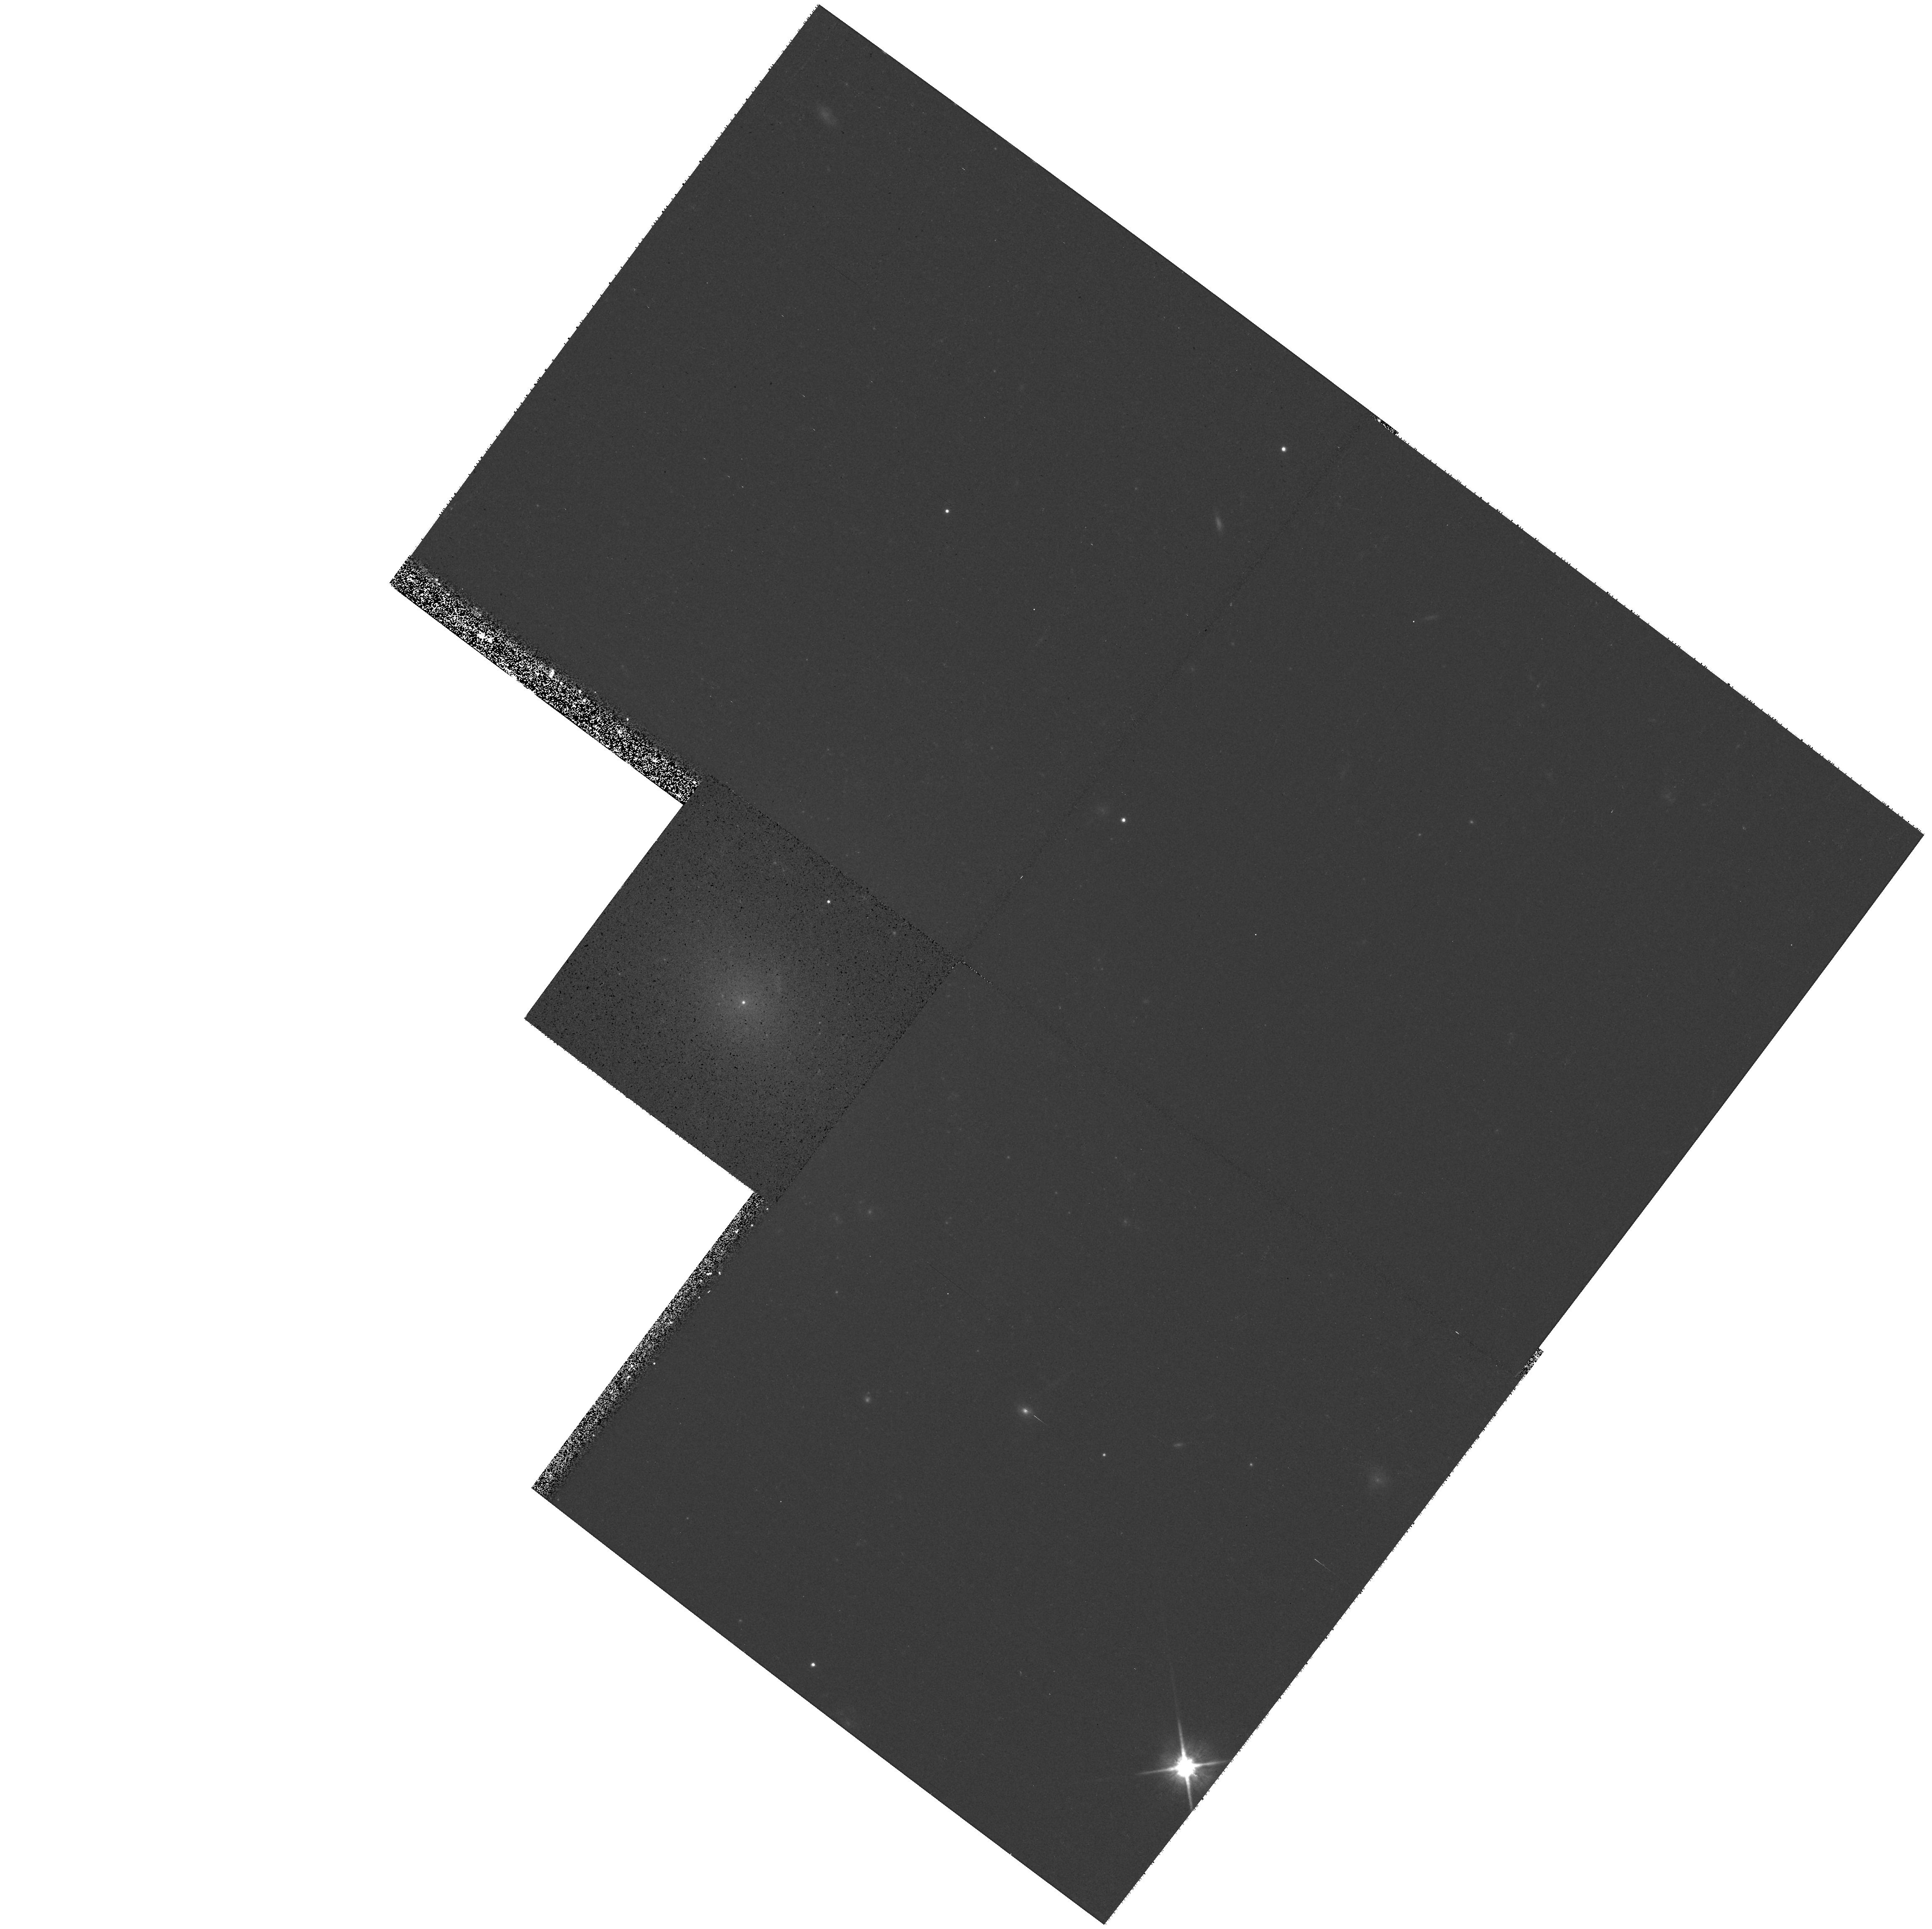
Target: UGC5015
Instrument: WFPC2/PC
Filter: F814W
Exposure: 11 min
Observation ID: hst_8599_38_wfpc2_pc_f814w_u65w38

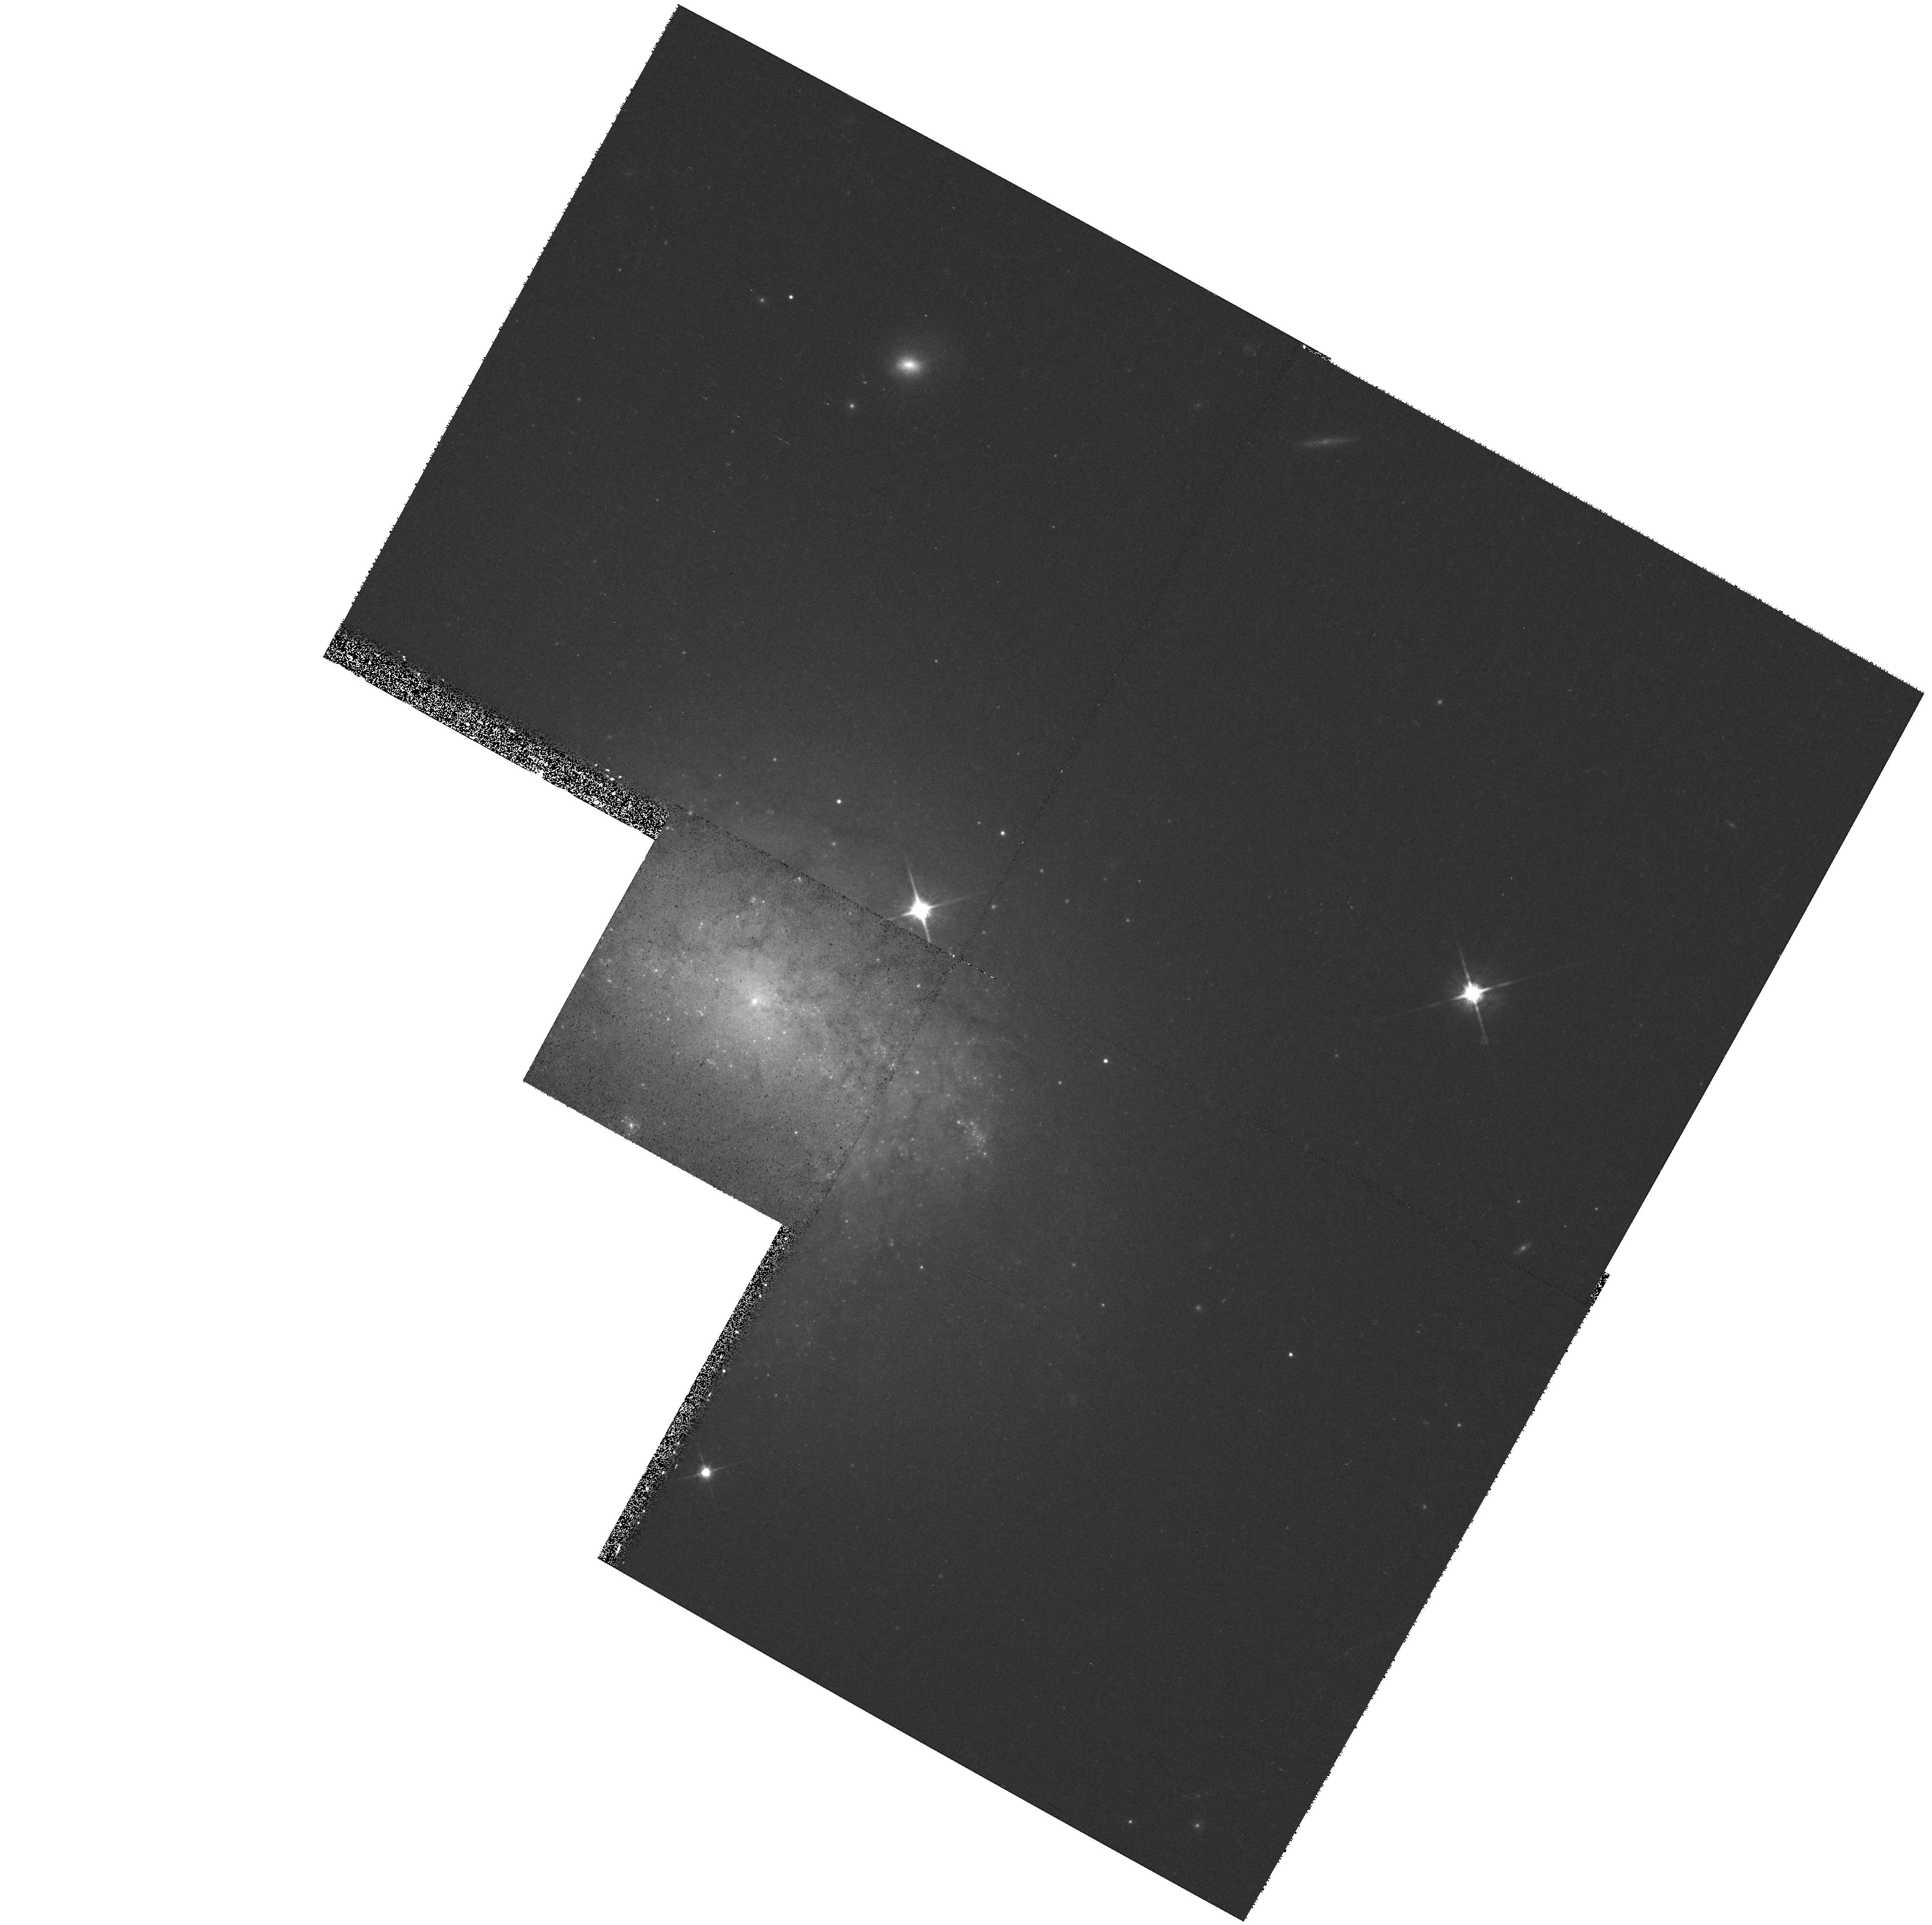
Target: NGC4540
Instrument: WFPC2/PC
Filter: F814W
Exposure: 11 min
Observation ID: hst_8599_68_wfpc2_pc_f814w_u65w68

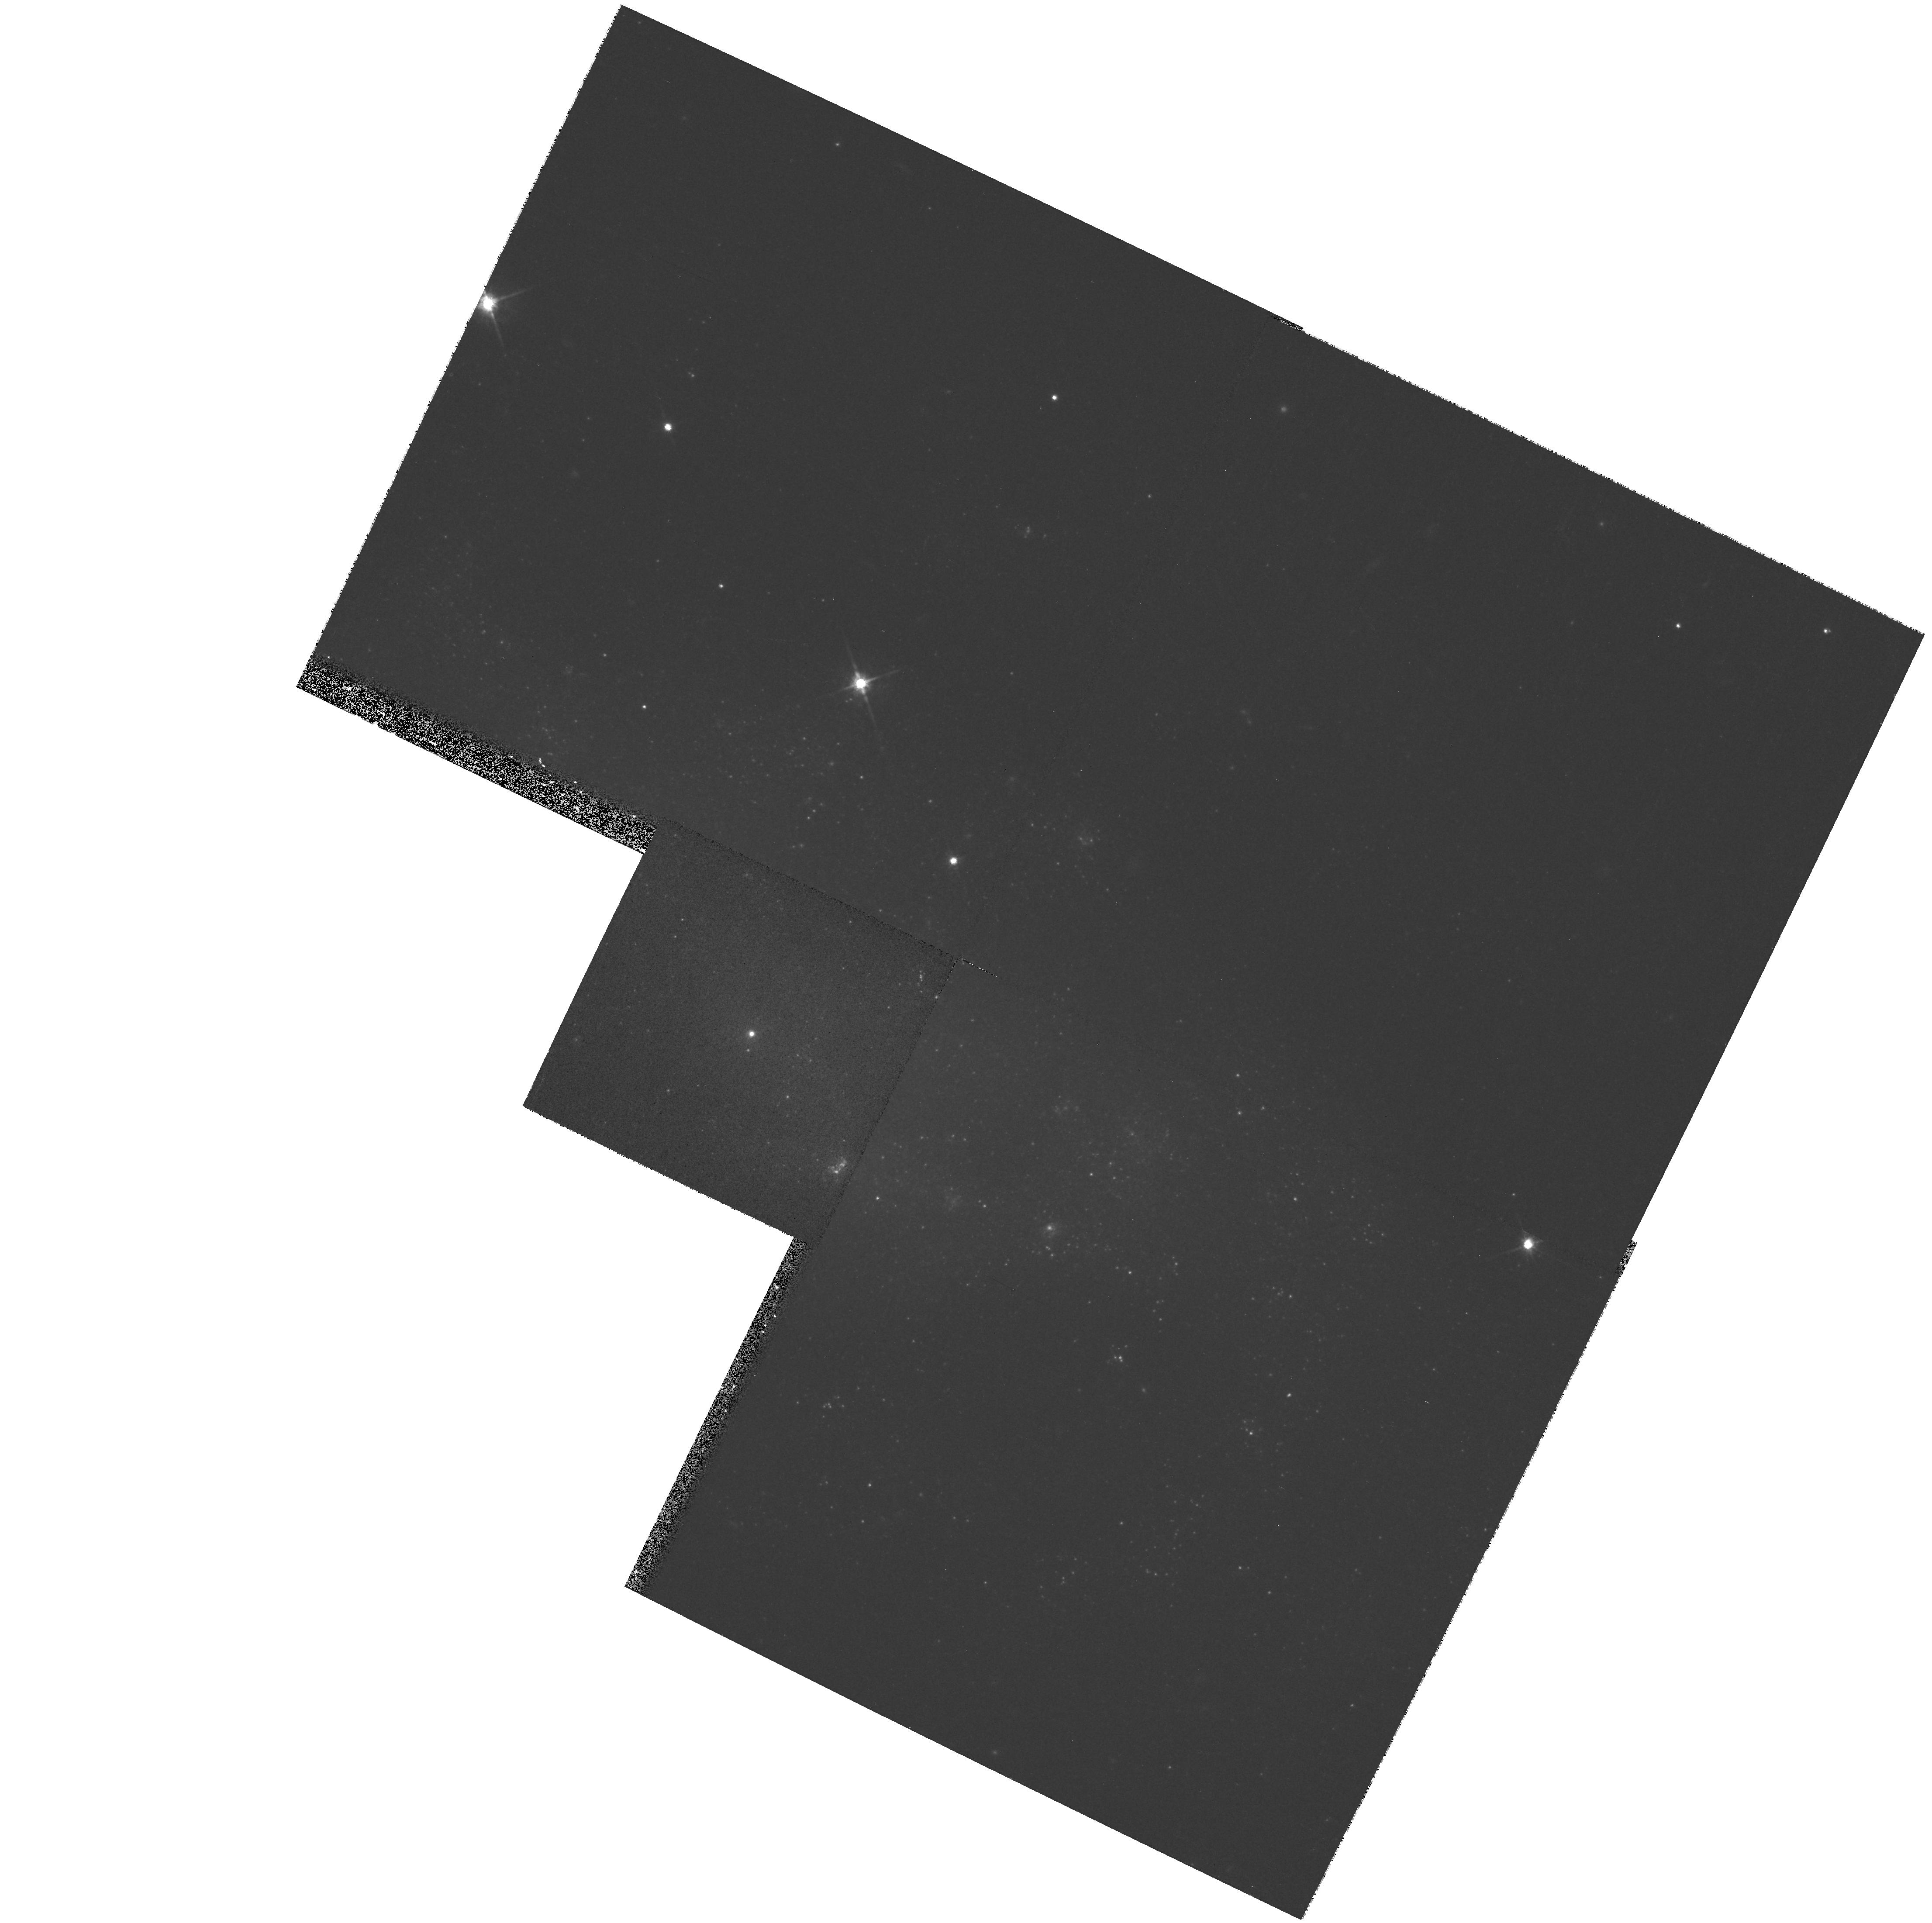
Target: NGC2552
Instrument: WFPC2/PC
Filter: F814W
Exposure: 11 min
Observation ID: hst_8599_32_wfpc2_pc_f814w_u65w32

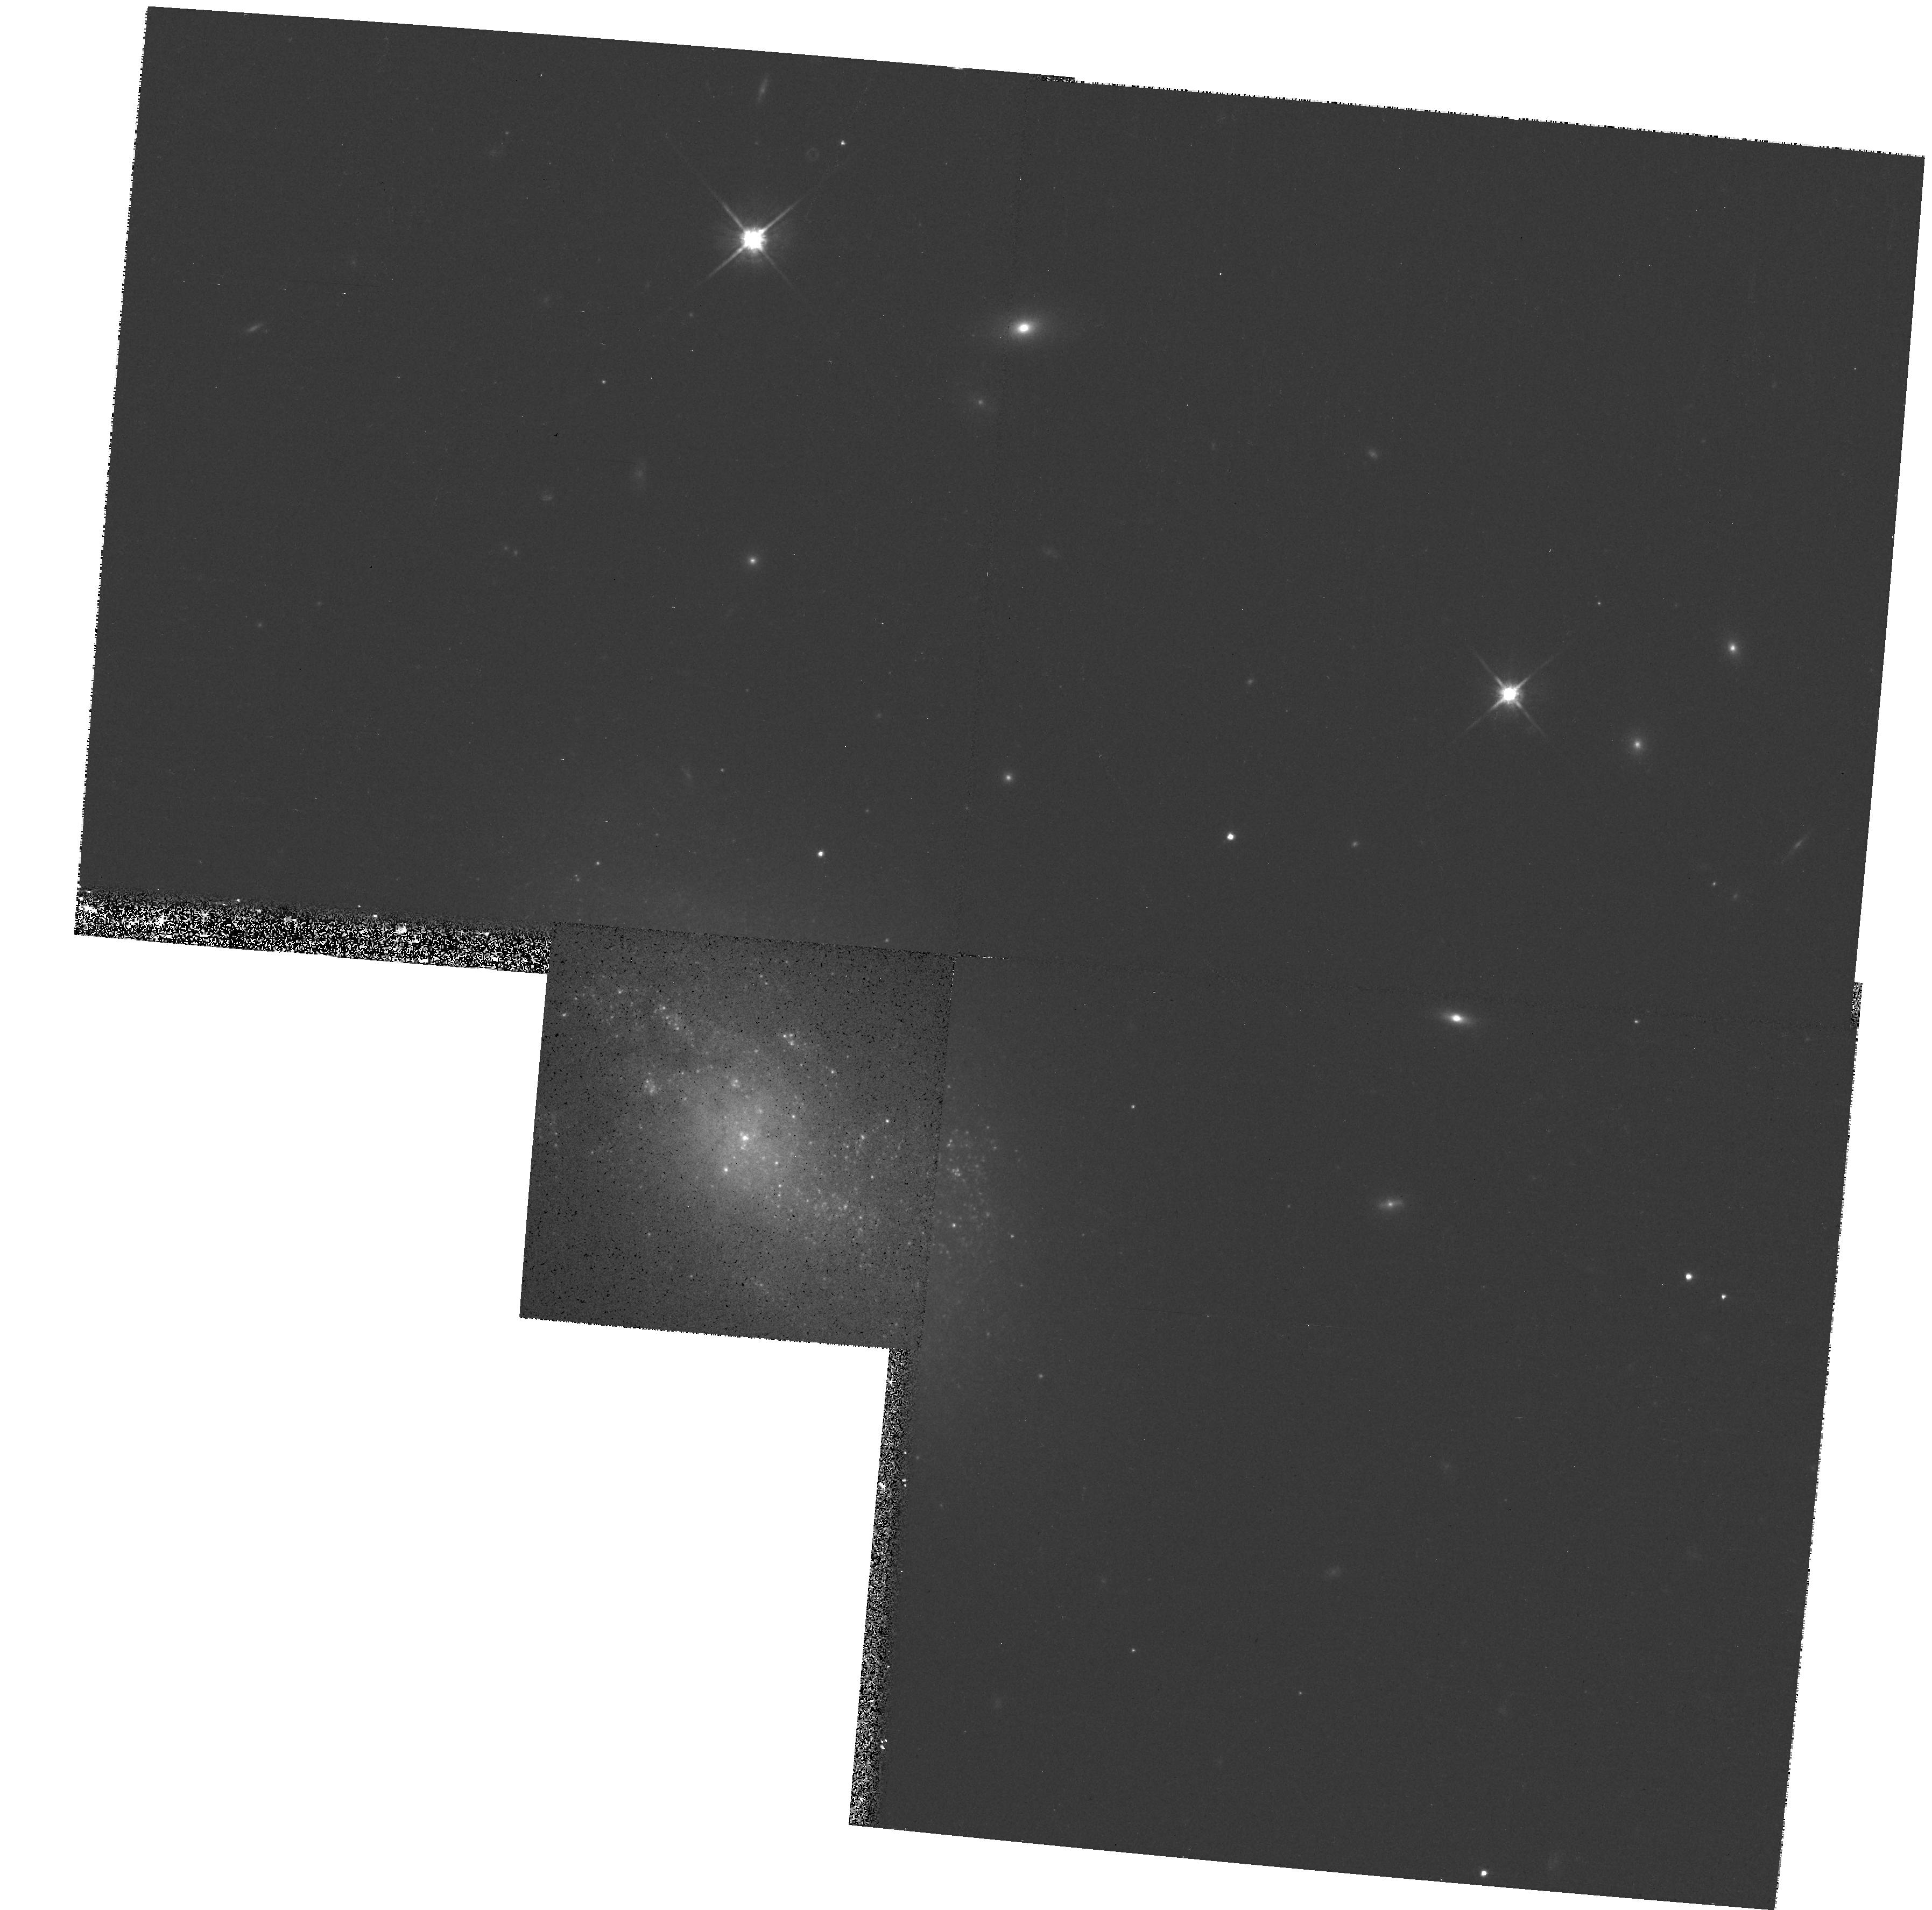
Target: UGC8516
Instrument: WFPC2/PC
Filter: F814W
Exposure: 11 min
Observation ID: hst_8599_84_wfpc2_pc_f814w_u65w84

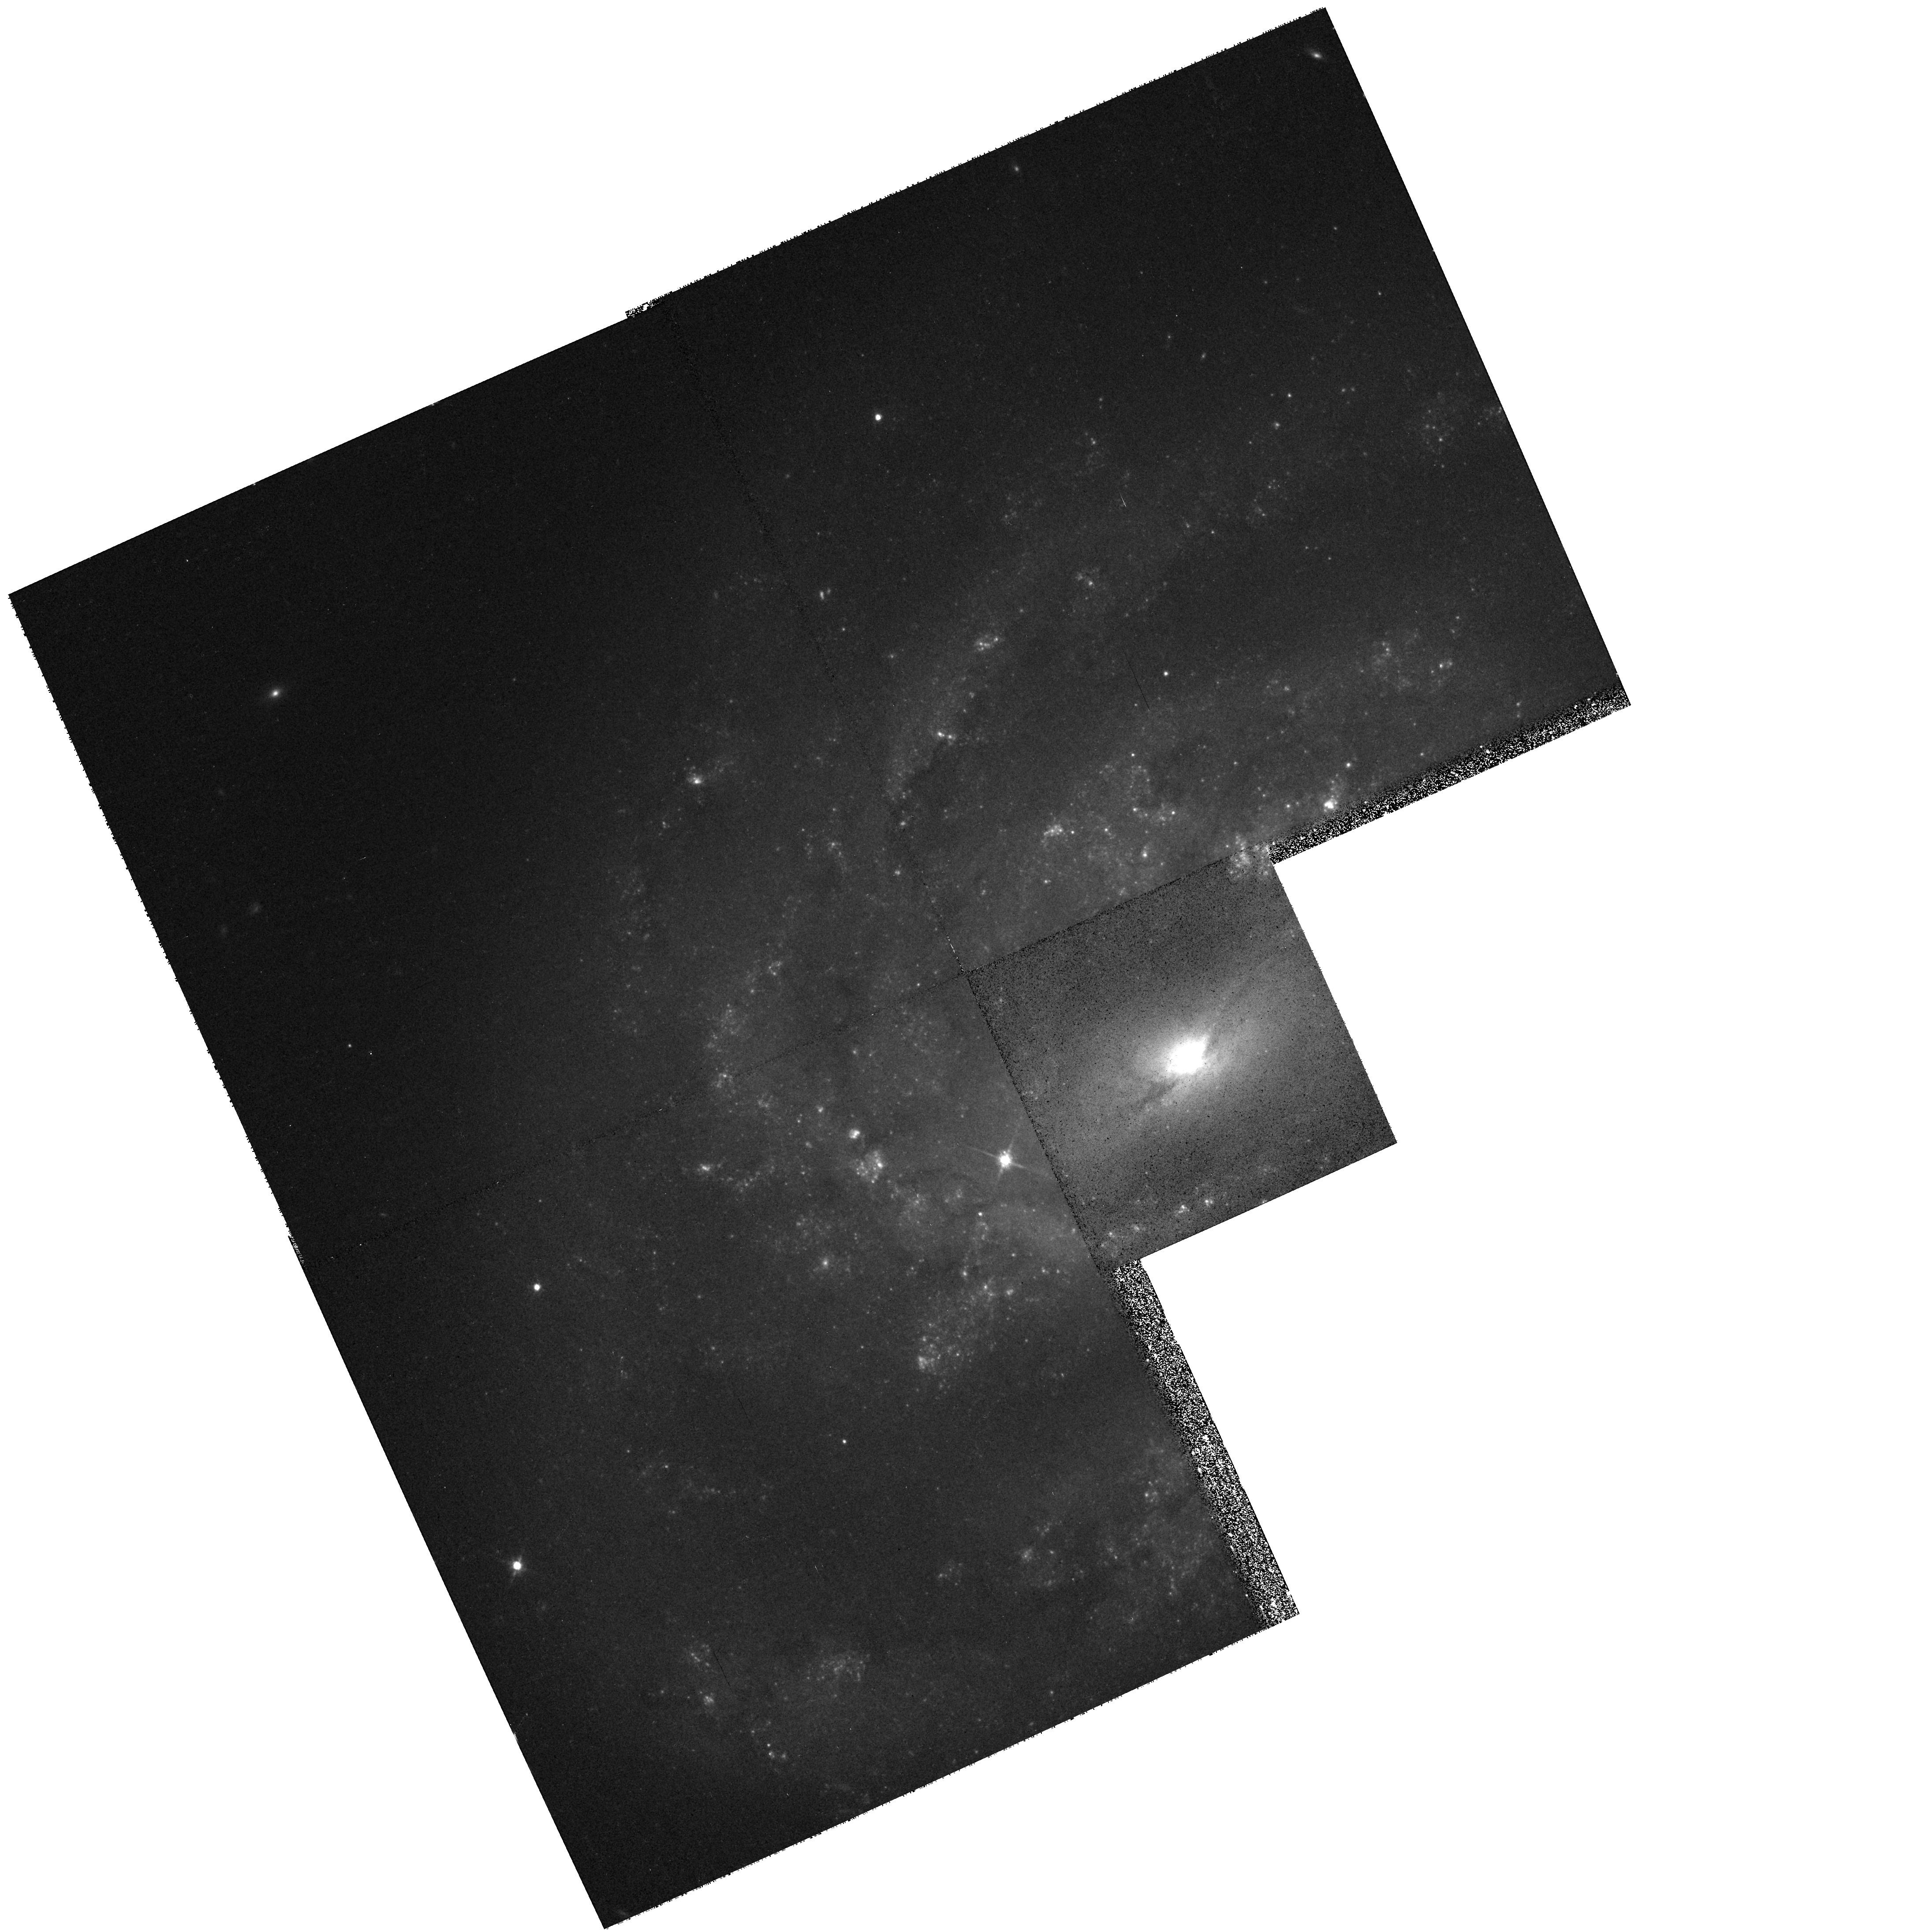
Target: NGC7418
Instrument: WFPC2/PC
Filter: F814W
Exposure: 11 min
Observation ID: hst_8599_a5_wfpc2_pc_f814w_u65wa5

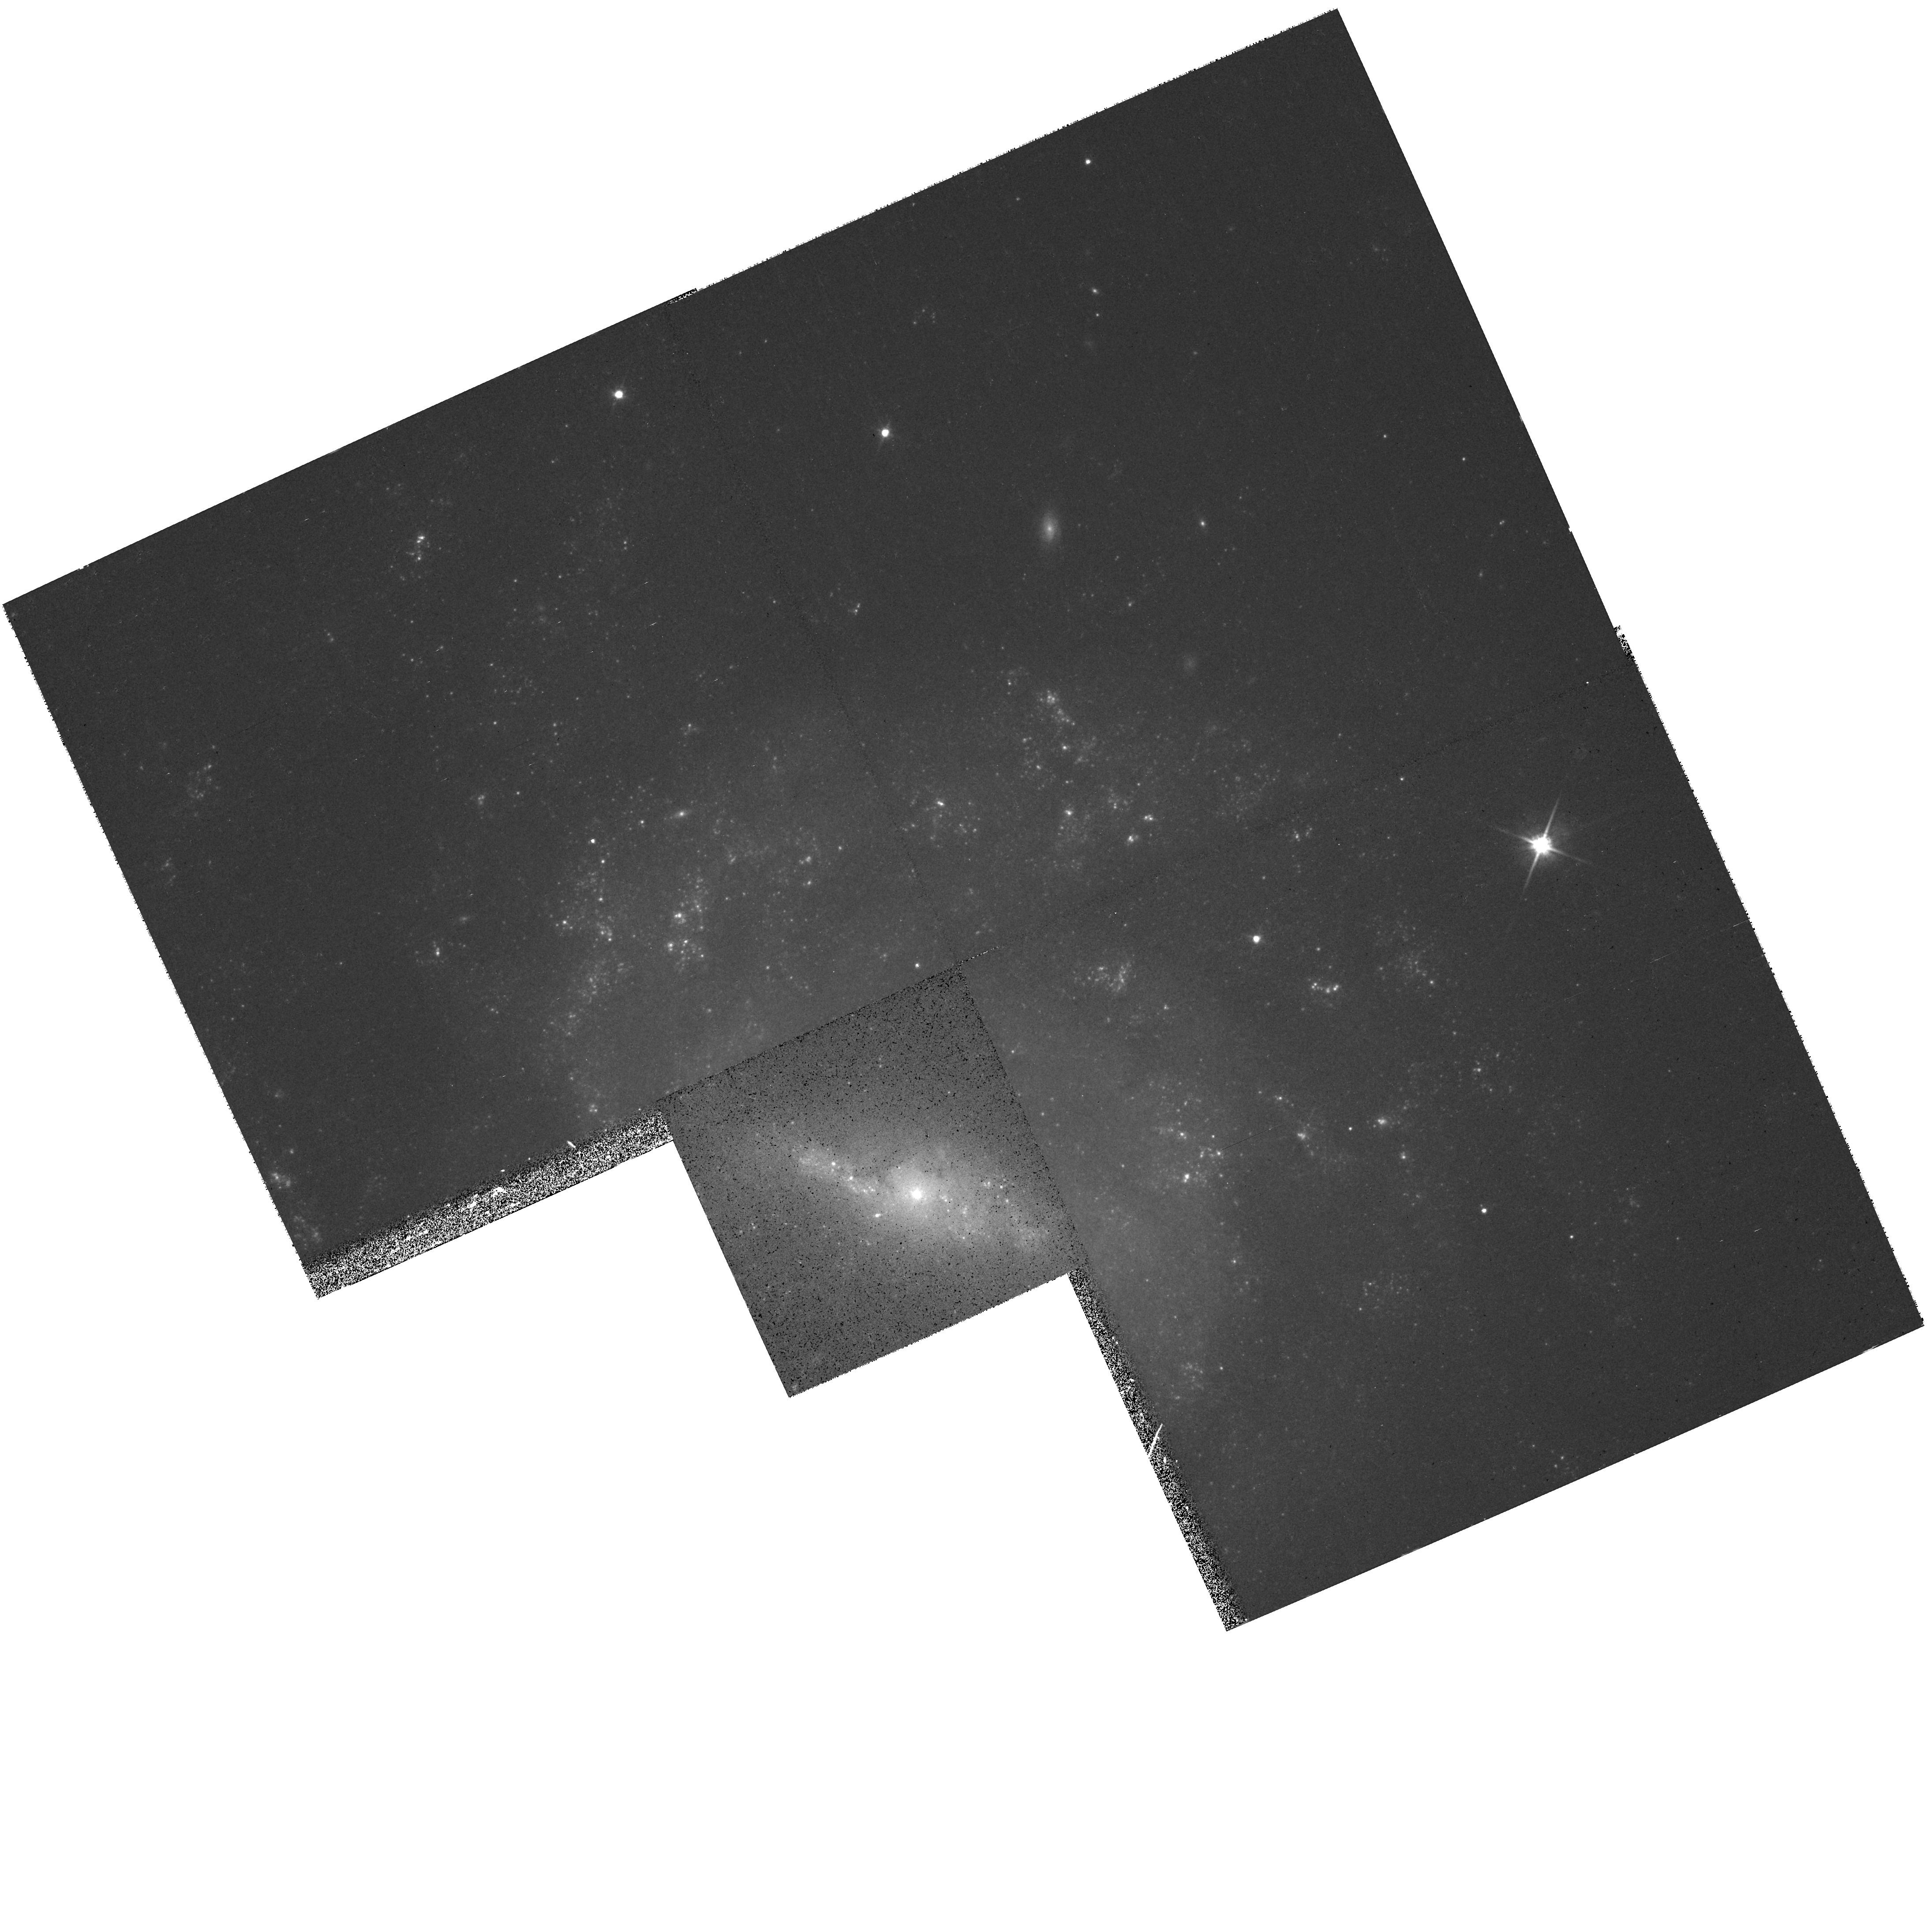
Target: NGC1493
Instrument: WFPC2/PC
Filter: F814W
Exposure: 11 min
Observation ID: hst_8599_19_wfpc2_pc_f814w_u65w19

A Census of Nuclear Star Clusters in Late-Type Spiral Galaxies (PI: Boeker, Torsten)

We conduct a WFPC2 I-band snapshot survey of a well-defined sample of nearby, face-on spiral galaxies of type Scd or later. Given the sizes of known nuclear clusters (R_eff approximately 0.2 arcsec), HST provides an order of magnitude contrast improvement over ground-based imaging, crucial for an unambiguous identification of the cluster. The data will yield cluster sizes and unblended luminosities, which are impossible to obtain from the ground. This program will be the first systematic census of nuclear star clusters in late-type spirals. As such, it will provide a valuable catalog for follow-up spectroscopy to study the stellar populations, masses, and ages of these clusters, all of which are important diagnostics for understanding their formation mechanism and possible influence on the surrounding bulge.